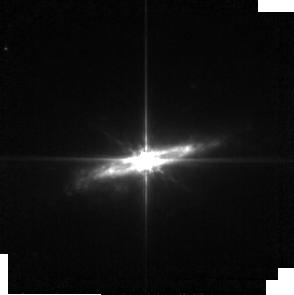
Target: NGC-2992. Instrument: MIRI. Filter: F560W. Exposure: 6 min. Observation ID: jw02064-o003_t002_miri_f560w-sub256

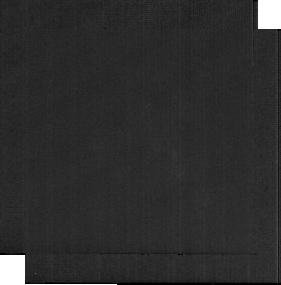
Target: NGC-7172-BCKGND. Instrument: MIRI. Filter: F2100W. Exposure: 3 min. Observation ID: jw02064-o066_t016_miri_f2100w-sub256

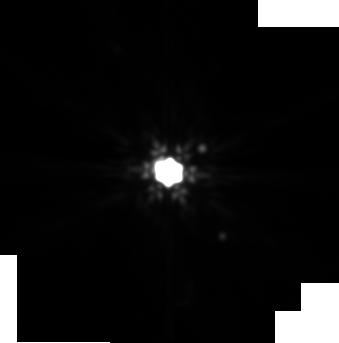
Target: NGC-3227. Instrument: MIRI. Filter: F2100W. Exposure: 6 min. Observation ID: jw02064-o007_t004_miri_f2100w-sub256

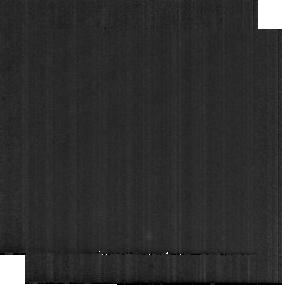
Target: NGC-5728-BCKGND. Instrument: MIRI. Filter: F1800W. Exposure: 3 min. Observation ID: jw02064-o014_t015_miri_f1800w-sub256

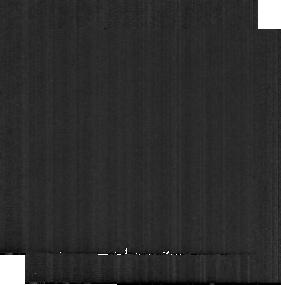
Target: NGC-5135-BCKGND. Instrument: MIRI. Filter: F1500W. Exposure: 3 min. Observation ID: jw02064-o062_t014_miri_f1500w-sub256

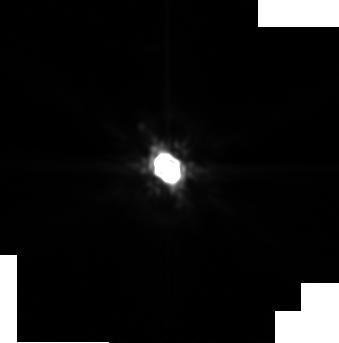
Target: NGC-3081. Instrument: MIRI. Filter: F2100W. Exposure: 6 min. Observation ID: jw02064-o005_t003_miri_f2100w-sub256

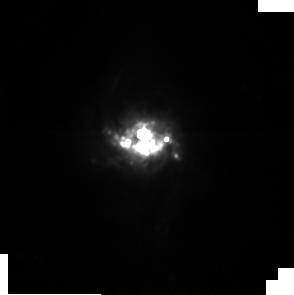
Target: NGC-5135. Instrument: MIRI. Filter: F1000W. Exposure: 6 min. Observation ID: jw02064-o061_t006_miri_f1000w-sub256

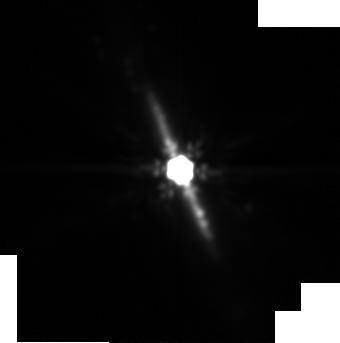
Target: NGC-7172. Instrument: MIRI. Filter: F2100W. Exposure: 6 min. Observation ID: jw02064-o065_t008_miri_f2100w-sub256

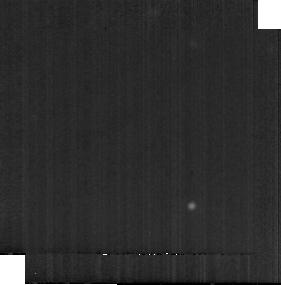
Target: NGC-3227-BCKGND. Instrument: MIRI. Filter: F1800W. Exposure: 3 min. Observation ID: jw02064-o008_t012_miri_f1800w-sub256

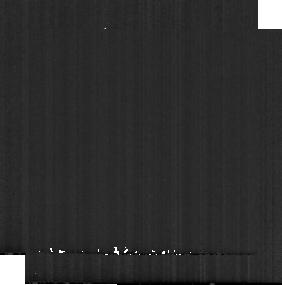
Target: NGC-2992-BCKGND. Instrument: MIRI. Filter: F560W. Exposure: 3 min. Observation ID: jw02064-o004_t010_miri_f560w-sub256

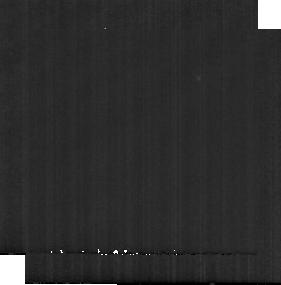
Target: NGC-3081-BCKGND. Instrument: MIRI. Filter: F1000W. Exposure: 3 min. Observation ID: jw02064-o006_t011_miri_f1000w-sub256

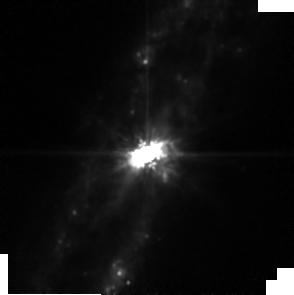
Target: NGC-4388. Instrument: MIRI. Filter: F1000W. Exposure: 6 min. Observation ID: jw02064-o009_t005_miri_f1000w-sub256

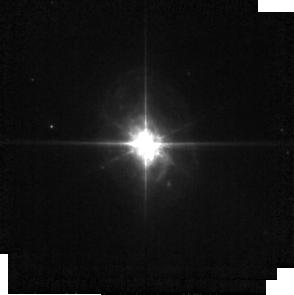
Target: ESO-428-14. Instrument: MIRI. Filter: F560W. Exposure: 6 min. Observation ID: jw02064-o001_t001_miri_f560w-sub256

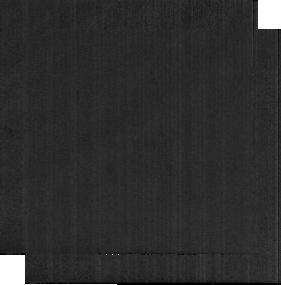
Target: ESO-428-14-BCKGND. Instrument: MIRI. Filter: F2100W. Exposure: 3 min. Observation ID: jw02064-o002_t009_miri_f2100w-sub256

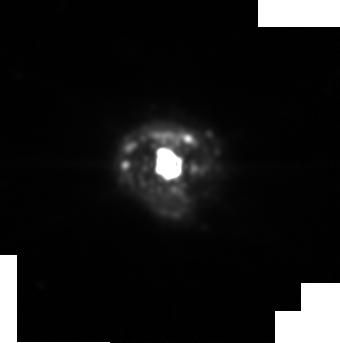
Target: NGC-5728. Instrument: MIRI. Filter: F2100W. Exposure: 6 min. Observation ID: jw02064-o063_t007_miri_f2100w-sub256

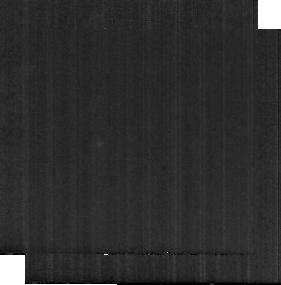
Target: NGC-4388-BCKGND. Instrument: MIRI. Filter: F1500W. Exposure: 3 min. Observation ID: jw02064-o010_t013_miri_f1500w-sub256

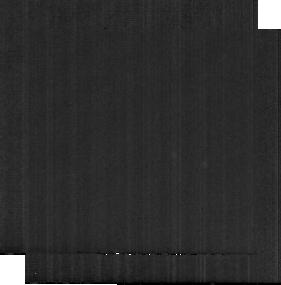
Target: NGC-7172-BCKGND. Instrument: MIRI. Filter: F1500W. Exposure: 3 min. Observation ID: jw02064-o066_t016_miri_f1500w-sub256

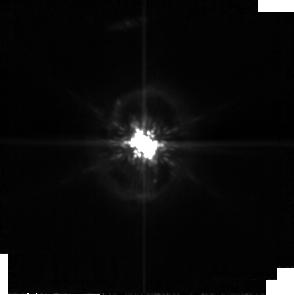
Target: NGC-3081. Instrument: MIRI. Filter: F1000W. Exposure: 6 min. Observation ID: jw02064-o005_t003_miri_f1000w-sub256

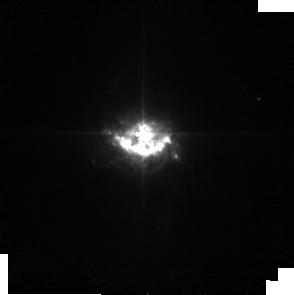
Target: NGC-5135. Instrument: MIRI. Filter: F560W. Exposure: 6 min. Observation ID: jw02064-o061_t006_miri_f560w-sub256

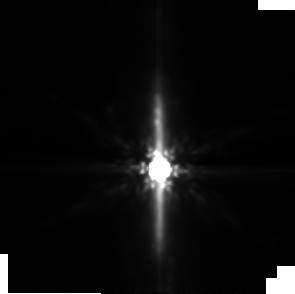
Target: NGC-7172. Instrument: MIRI. Filter: F1500W. Exposure: 6 min. Observation ID: jw02064-o015_t008_miri_f1500w-sub256

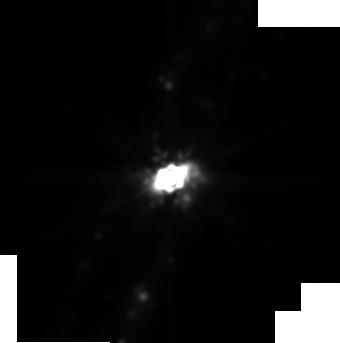
Target: NGC-4388. Instrument: MIRI. Filter: F2100W. Exposure: 6 min. Observation ID: jw02064-o009_t005_miri_f2100w-sub256

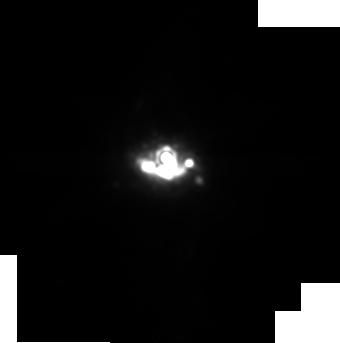
Target: NGC-5135. Instrument: MIRI. Filter: F1800W. Exposure: 6 min. Observation ID: jw02064-o061_t006_miri_f1800w-sub256

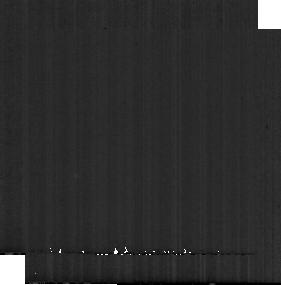
Target: NGC-5728-BCKGND. Instrument: MIRI. Filter: F560W. Exposure: 3 min. Observation ID: jw02064-o064_t015_miri_f560w-sub256

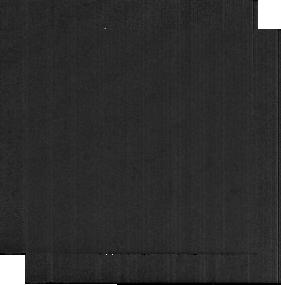
Target: NGC-2992-BCKGND. Instrument: MIRI. Filter: F2100W. Exposure: 3 min. Observation ID: jw02064-o004_t010_miri_f2100w-sub256

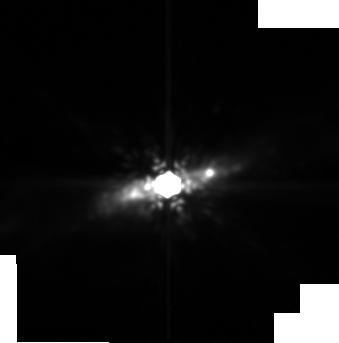
Target: NGC-2992. Instrument: MIRI. Filter: F1800W. Exposure: 6 min. Observation ID: jw02064-o003_t002_miri_f1800w-sub256

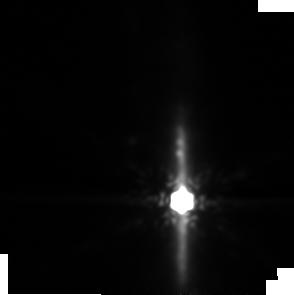
Target: NGC-7172. Instrument: MIRI. Filter: F1800W. Exposure: 6 min. Observation ID: jw02064-o015_t008_miri_f1800w-sub256

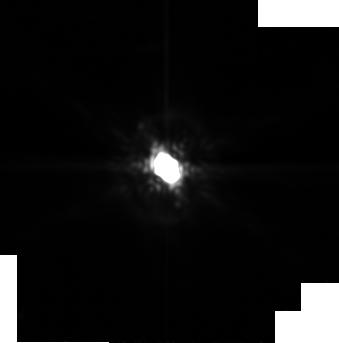
Target: NGC-3081. Instrument: MIRI. Filter: F1800W. Exposure: 6 min. Observation ID: jw02064-o005_t003_miri_f1800w-sub256

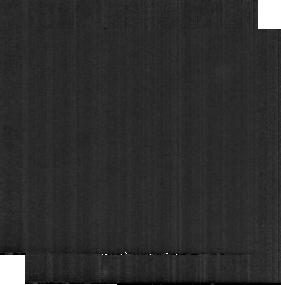
Target: ESO-428-14-BCKGND. Instrument: MIRI. Filter: F1800W. Exposure: 3 min. Observation ID: jw02064-o002_t009_miri_f1800w-sub256

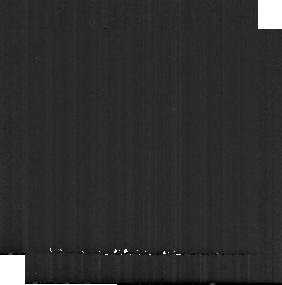
Target: ESO-428-14-BCKGND. Instrument: MIRI. Filter: F560W. Exposure: 3 min. Observation ID: jw02064-o002_t009_miri_f560w-sub256

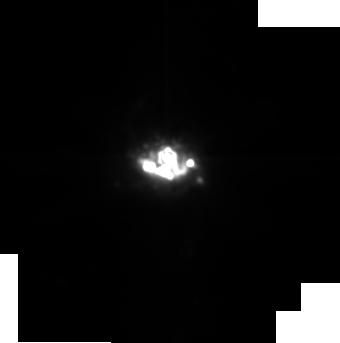
Target: NGC-5135. Instrument: MIRI. Filter: F1500W. Exposure: 6 min. Observation ID: jw02064-o061_t006_miri_f1500w-sub256

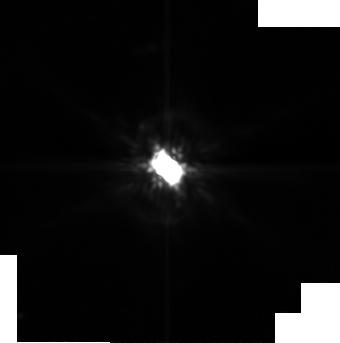
Target: NGC-3081. Instrument: MIRI. Filter: F1500W. Exposure: 6 min. Observation ID: jw02064-o005_t003_miri_f1500w-sub256

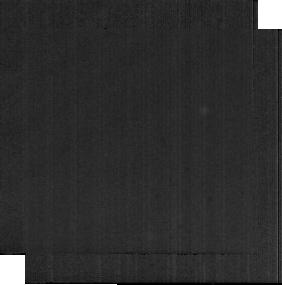
Target: NGC-5728-BCKGND. Instrument: MIRI. Filter: F2100W. Exposure: 3 min. Observation ID: jw02064-o014_t015_miri_f2100w-sub256

Dust in the Wind: testing a new paradigm for the nature of AGN feedback (PI: Rosario, David J. V.)

Understanding the ouflows driven by Active Galactic Nuclei (AGN) is of key importance for the modern view of galaxy evolution. A recent paradigm shift in our picture of dust in the vicinity of AGN offers promise for outflow science. We now know that a major part of an AGN's mid-infrared (MIR) dust emission comes from a polar structure that arises in a radiatively-accelerated dusty wind. Ground-based work has shown that similar polar emission is also found hundreds of pc away from the nucleus. If we can confirm that this extended polar emission is fundamentally connected to the pc-scale dusty wind, it will be our best evidence yet for a coherent dynamical connection between nuclear and galaxy-scale outflows. This proposal will employ MIRI multi-filter imaging to unravel the nature of AGN-heated emission beyond the central 100 parsec. It relies on the unparalleled surface-brightness sensitivity of JWST, a strength that the best ground-based instruments cannot match. Our 8 targets are well-studied nearby Seyferts that already have established polar dust detections, and are carefully selected for their high-resolution ancillary data (HST imaging, AO-assisted and ALMA 3D spectroscopy). The new JWST data will reveal the structure and colors of the extended dust. We will compare the geometry of the dust to the predictions of hydrodynamic simulations, determine its masses and energy content using state-of-the-art radiative transfer models, and explore its grain composition using novel diagnostics of broad-band spectral features. Along with ancillary kinematic information, we will test the salient hypothesis that the extended dust emission is shaped by a nuclear outflow.